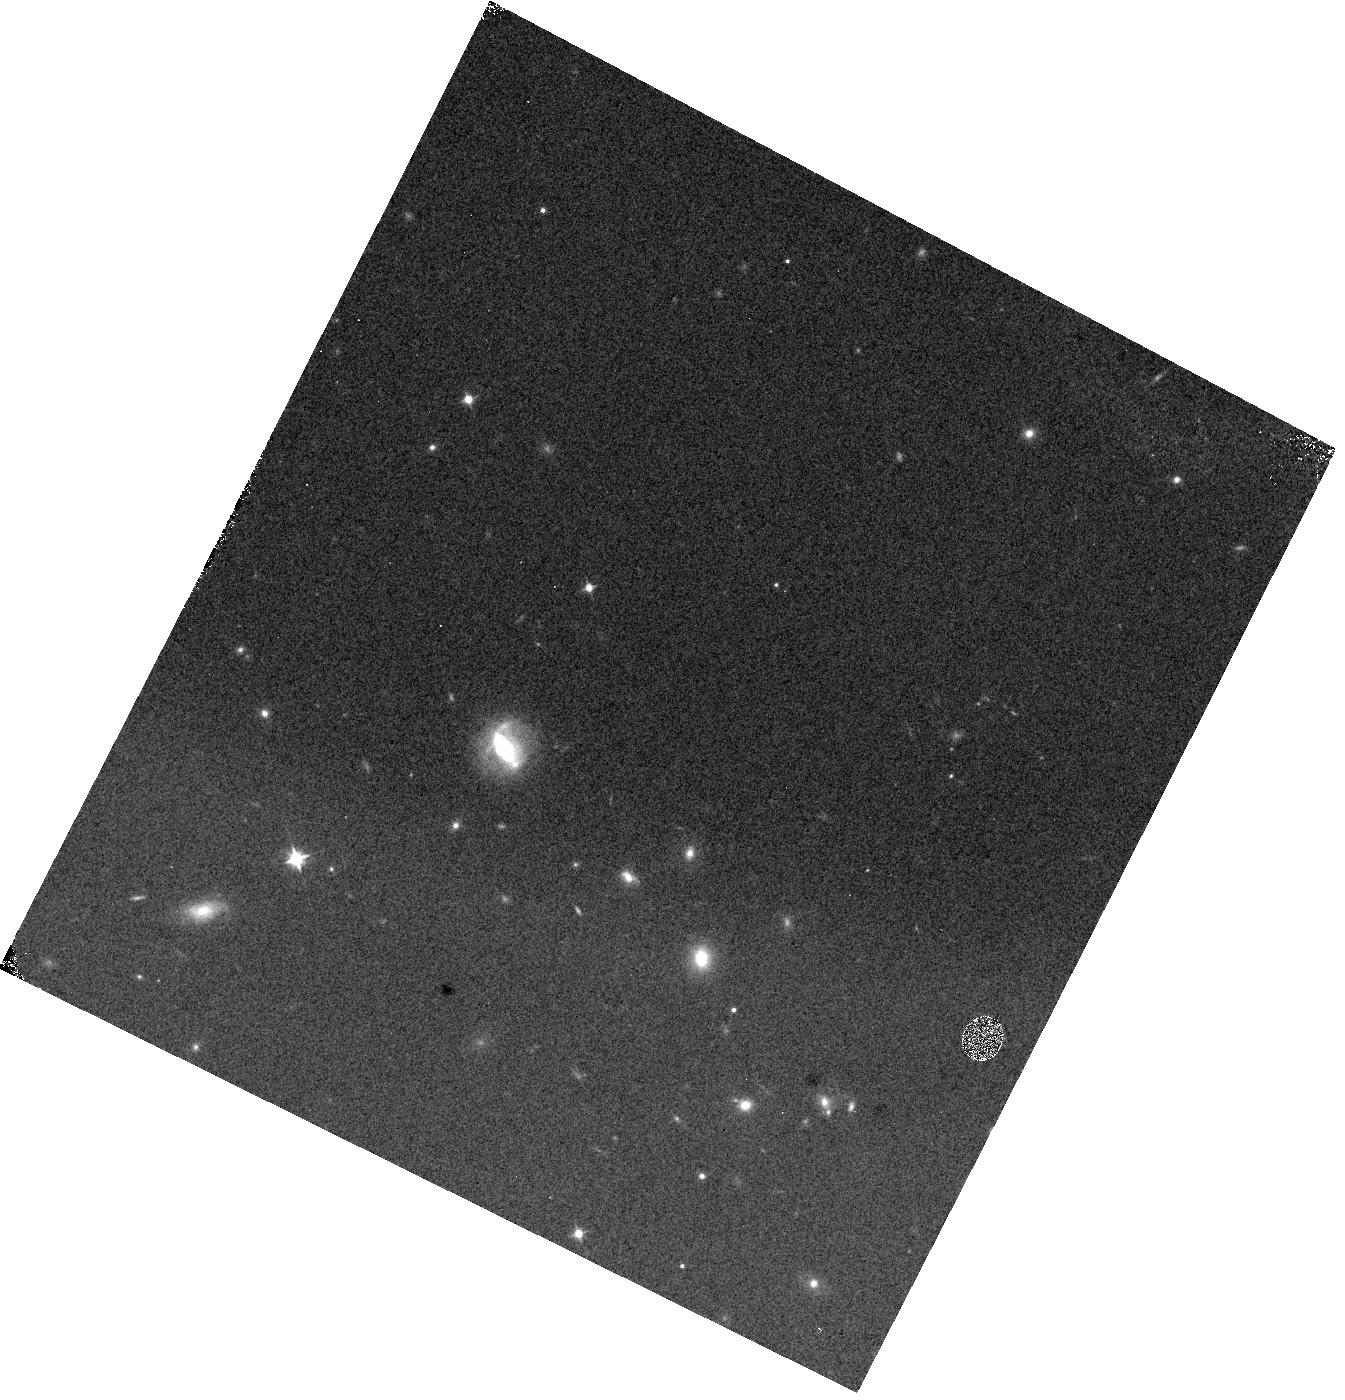
Target: J1139+7530. Instrument: WFC3/IR. Filter: F105W. Exposure: 2 min. Observation ID: hst_18112_h7_wfc3_ir_f105w_ifpth7

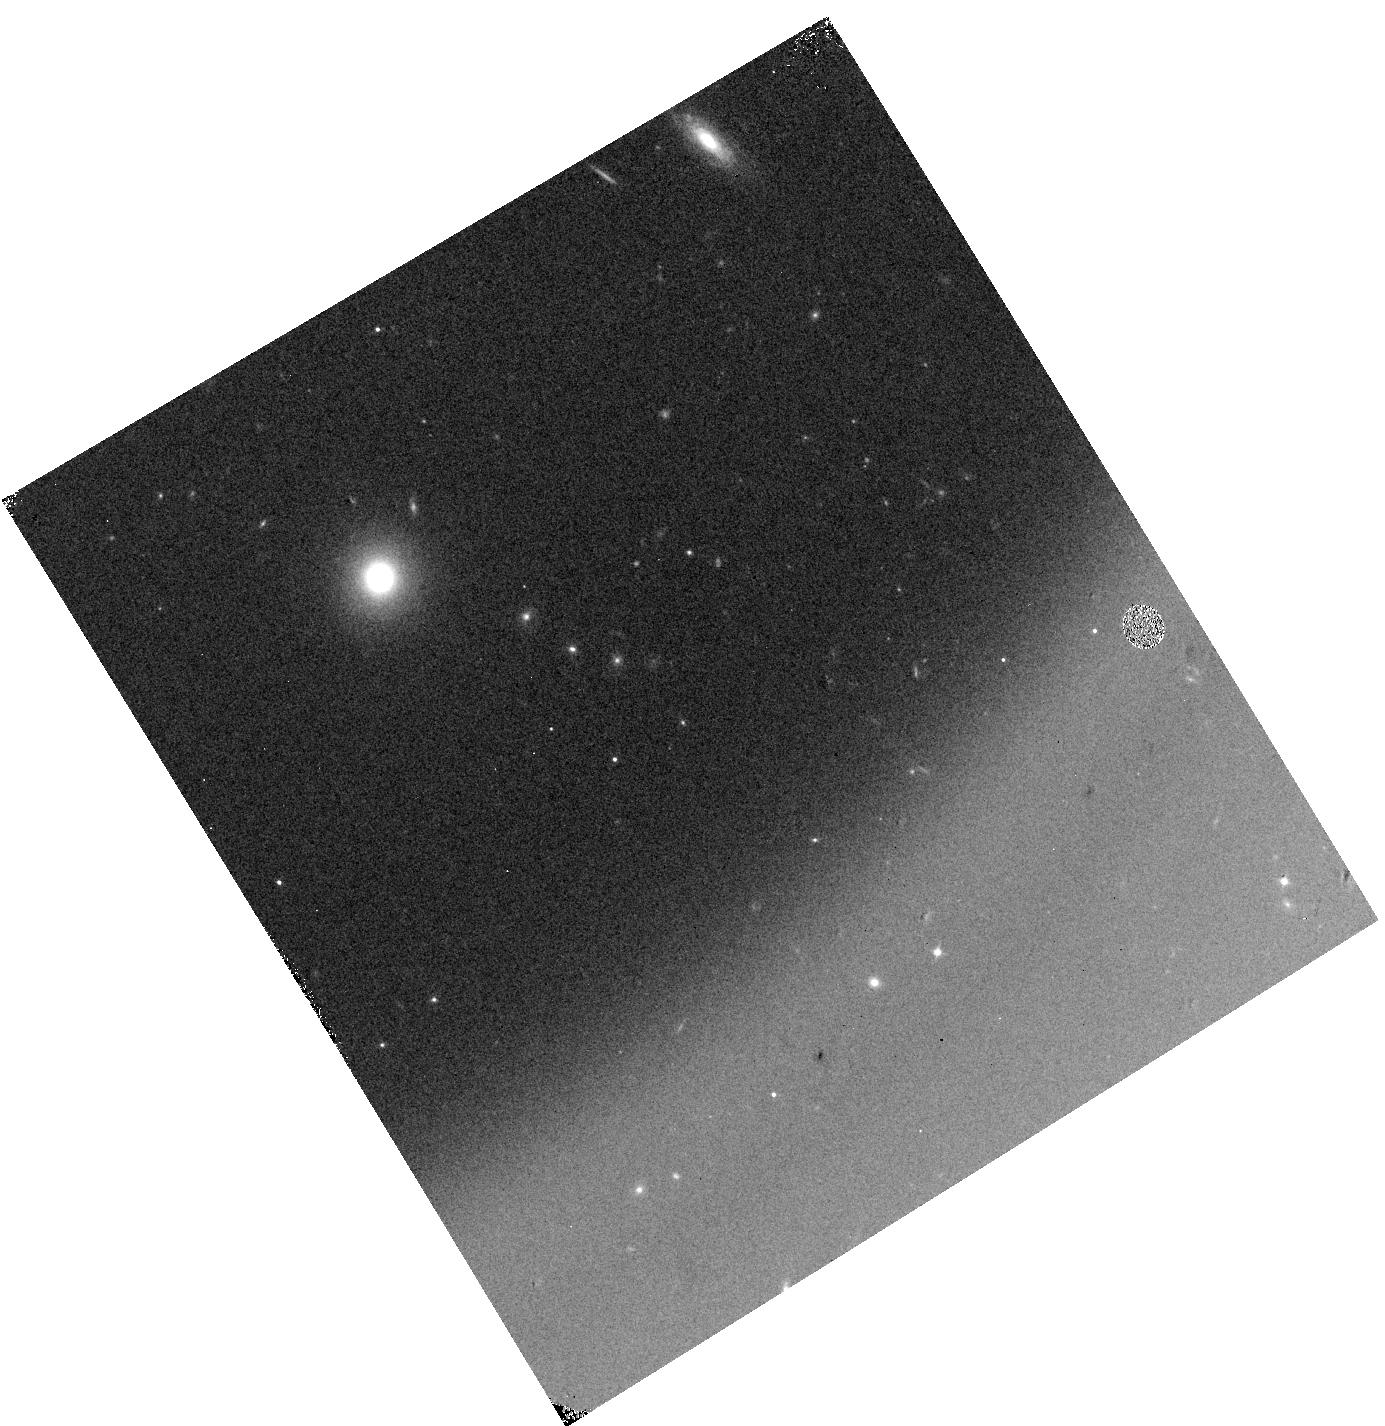
Target: J1339+6951. Instrument: WFC3/IR. Filter: F105W. Exposure: 2 min. Observation ID: hst_18112_b6_wfc3_ir_f105w_ifptb6

Beyond the Quasar Redshift Frontier: Uncovering Rapidly Accreting Supermassive Black Holes at z>8 with HST/WFC3 and Euclid (PI: Wolf, Julien Anton)

Luminous quasars trace rapid accretion onto supermassive black holes (SMBHs) throughout cosmic time, reaching back to the universe's first few hundred million years. Discovering these early accreting SMBHs is critical for understanding the formation pathways of the first black holes and the cosmic epoch of reionization in general. In February 2024, the Euclid space mission began its wide-area (~14, 000 deg^2), deep optical and near-infrared (NIR) survey, offering an unprecedented opportunity to uncover quasars beyond the current redshift frontier at z ~ 7.5, previously set by ground-based surveys. Euclid is expected to identify several hundred z > 7 quasars down to AB magnitude ~24.5, potentially extending quasar discoveries to z ~ 10. However, Euclid alone can only provide photometric candidates: timely spectroscopic confirmation is essential. Capitalizing on previous successful ground-based spectoscopic runs, we propose a highly efficient HST WFC3/IR snapshot survey using the G102 and G141 grisms to spectroscopically confirm z>7 quasar candidates down to J<23.5, selected from the projected ~2, 600 deg^2 of available Euclid sky. Our 125 targets span a broad right ascension range. Each HST orbit will enable robust confirmation of a candidate's nature, whether it is a quasar or a contaminant such as distant ultracool dwarfs. A single discovery would provide strong constraints on SMBH formation models. Additionally, spectra of contaminants will yield valuable insights into the atmospheres of distant cool dwarfs. Our program will likely identify the first confirmed quasars at z > 8, a groundbreaking result for HST and a transformative step in high-redshift quasar science.